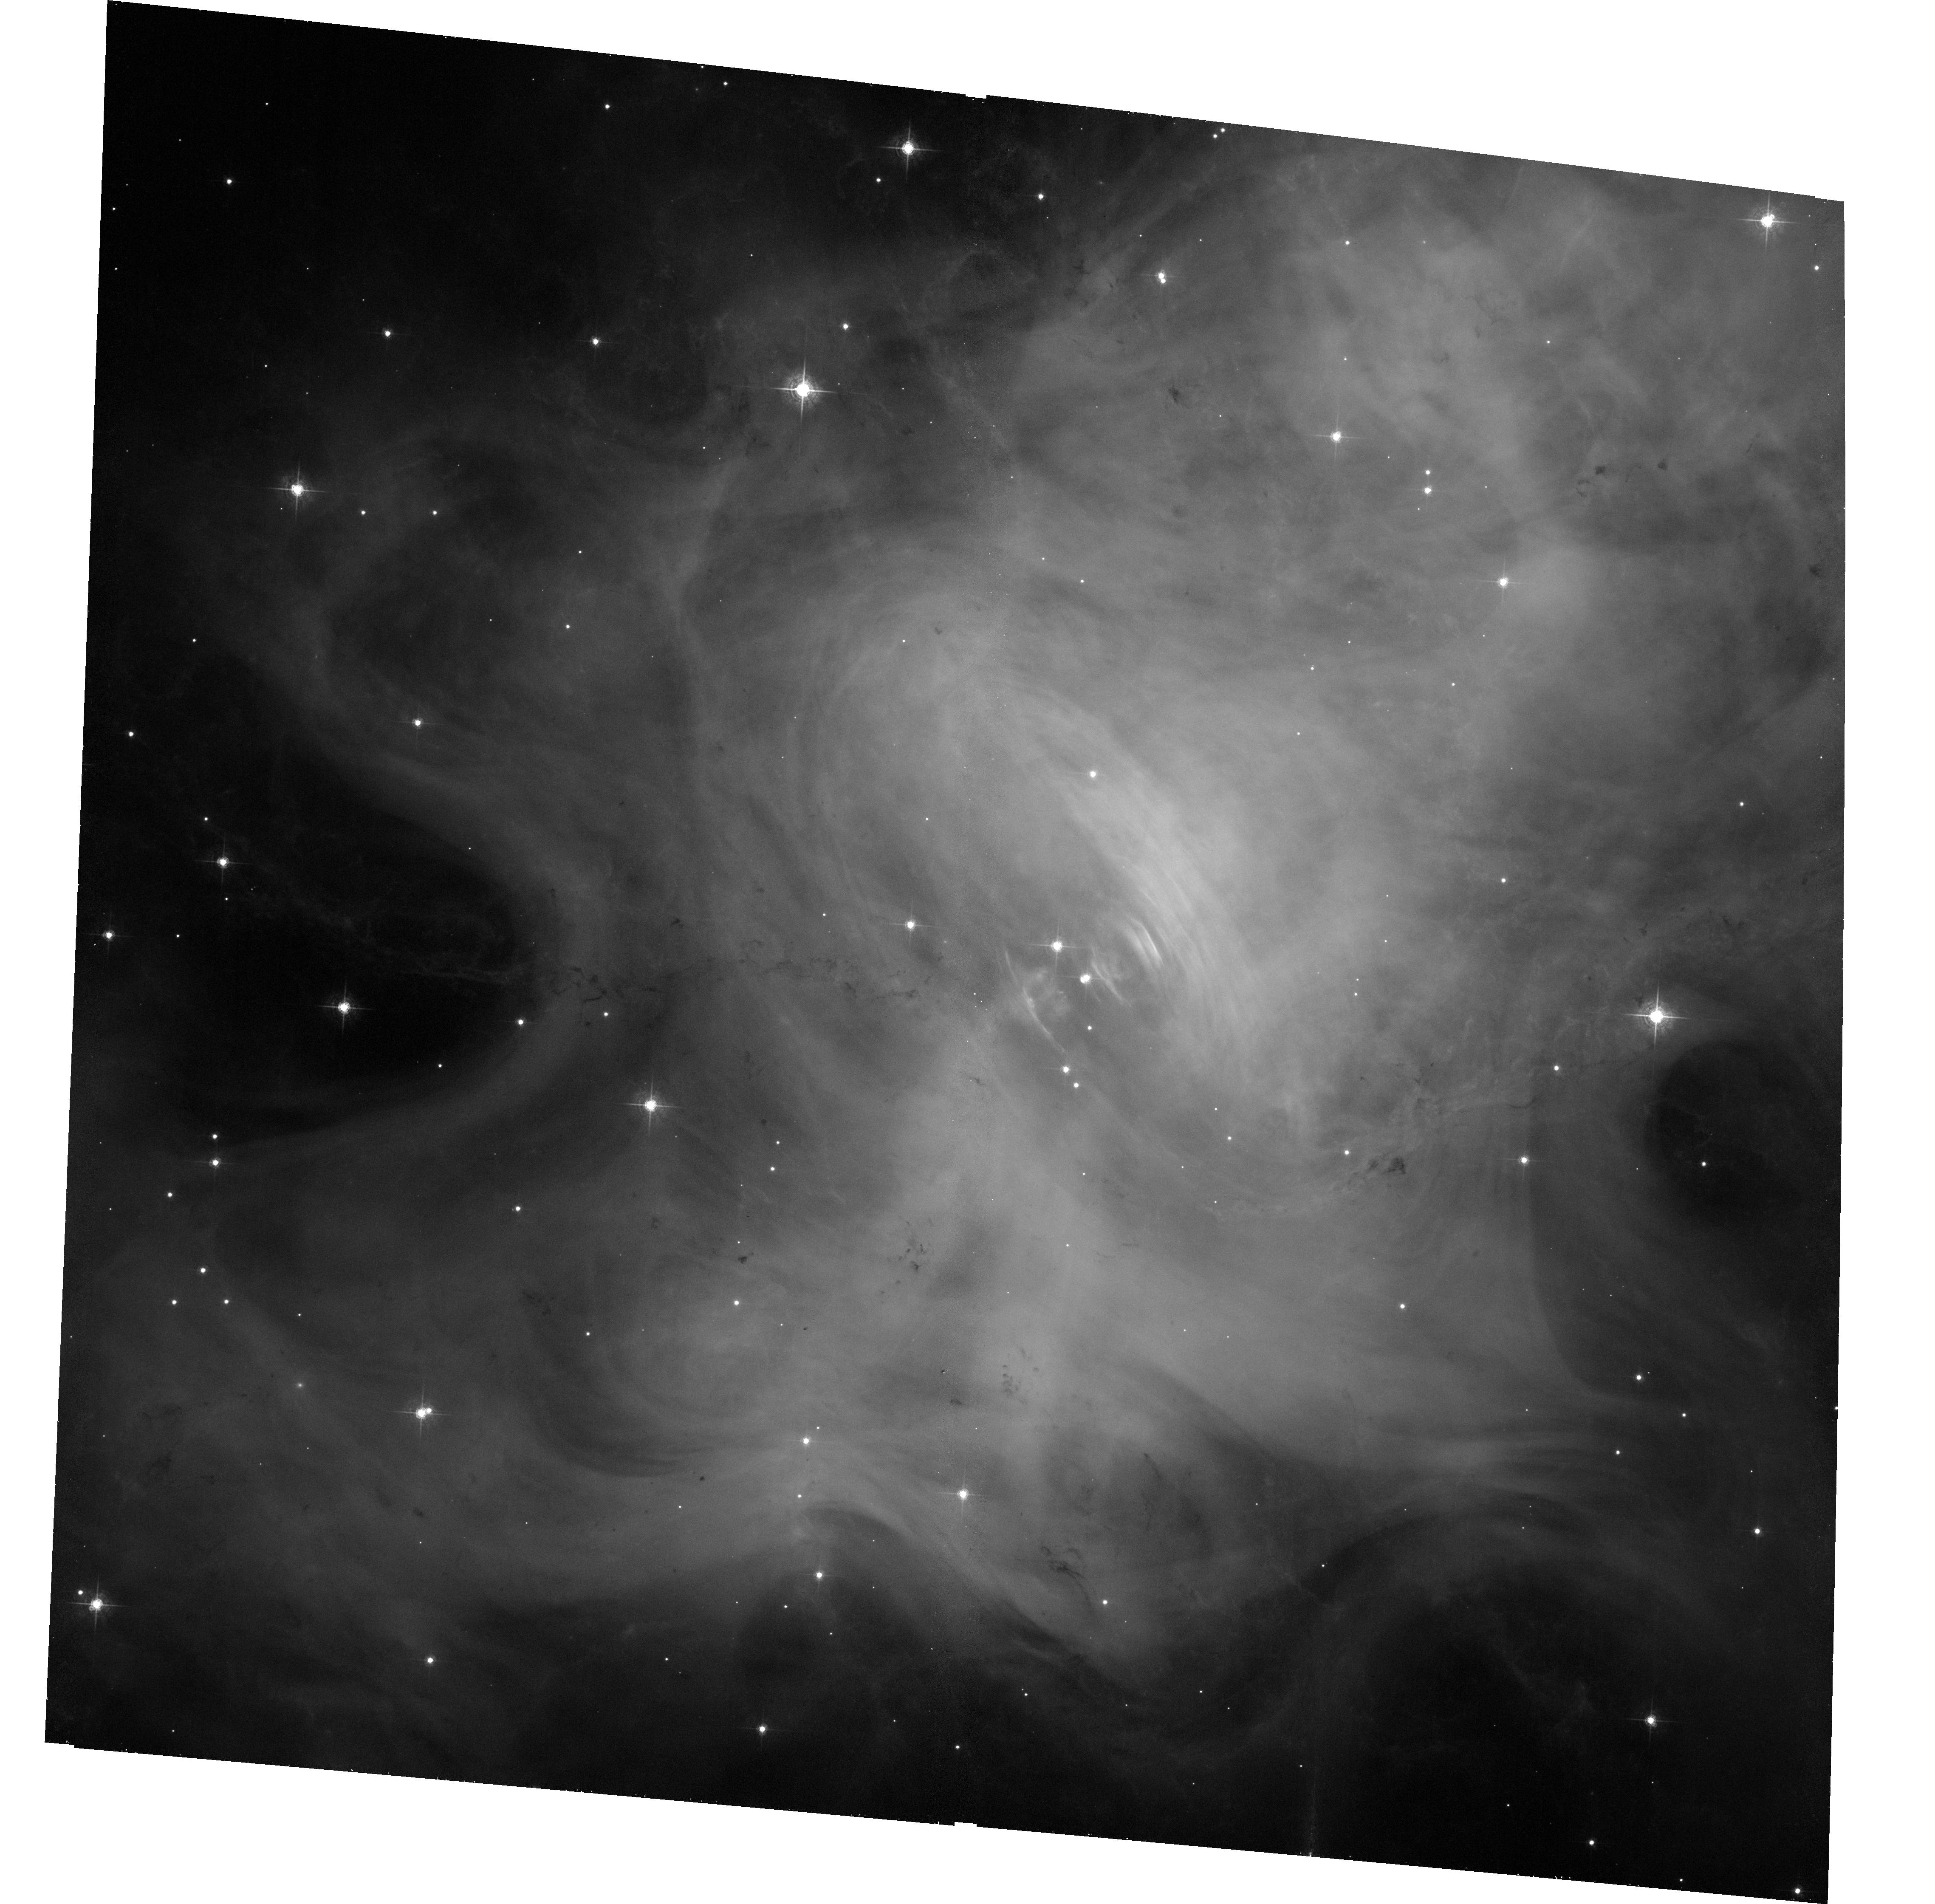
Target: CRAB-NEBULA
Instrument: ACS/WFC
Filter: F550M
Exposure: 33 min
Observation ID: hst_13510_04_acs_wfc_f550m_jcgt04

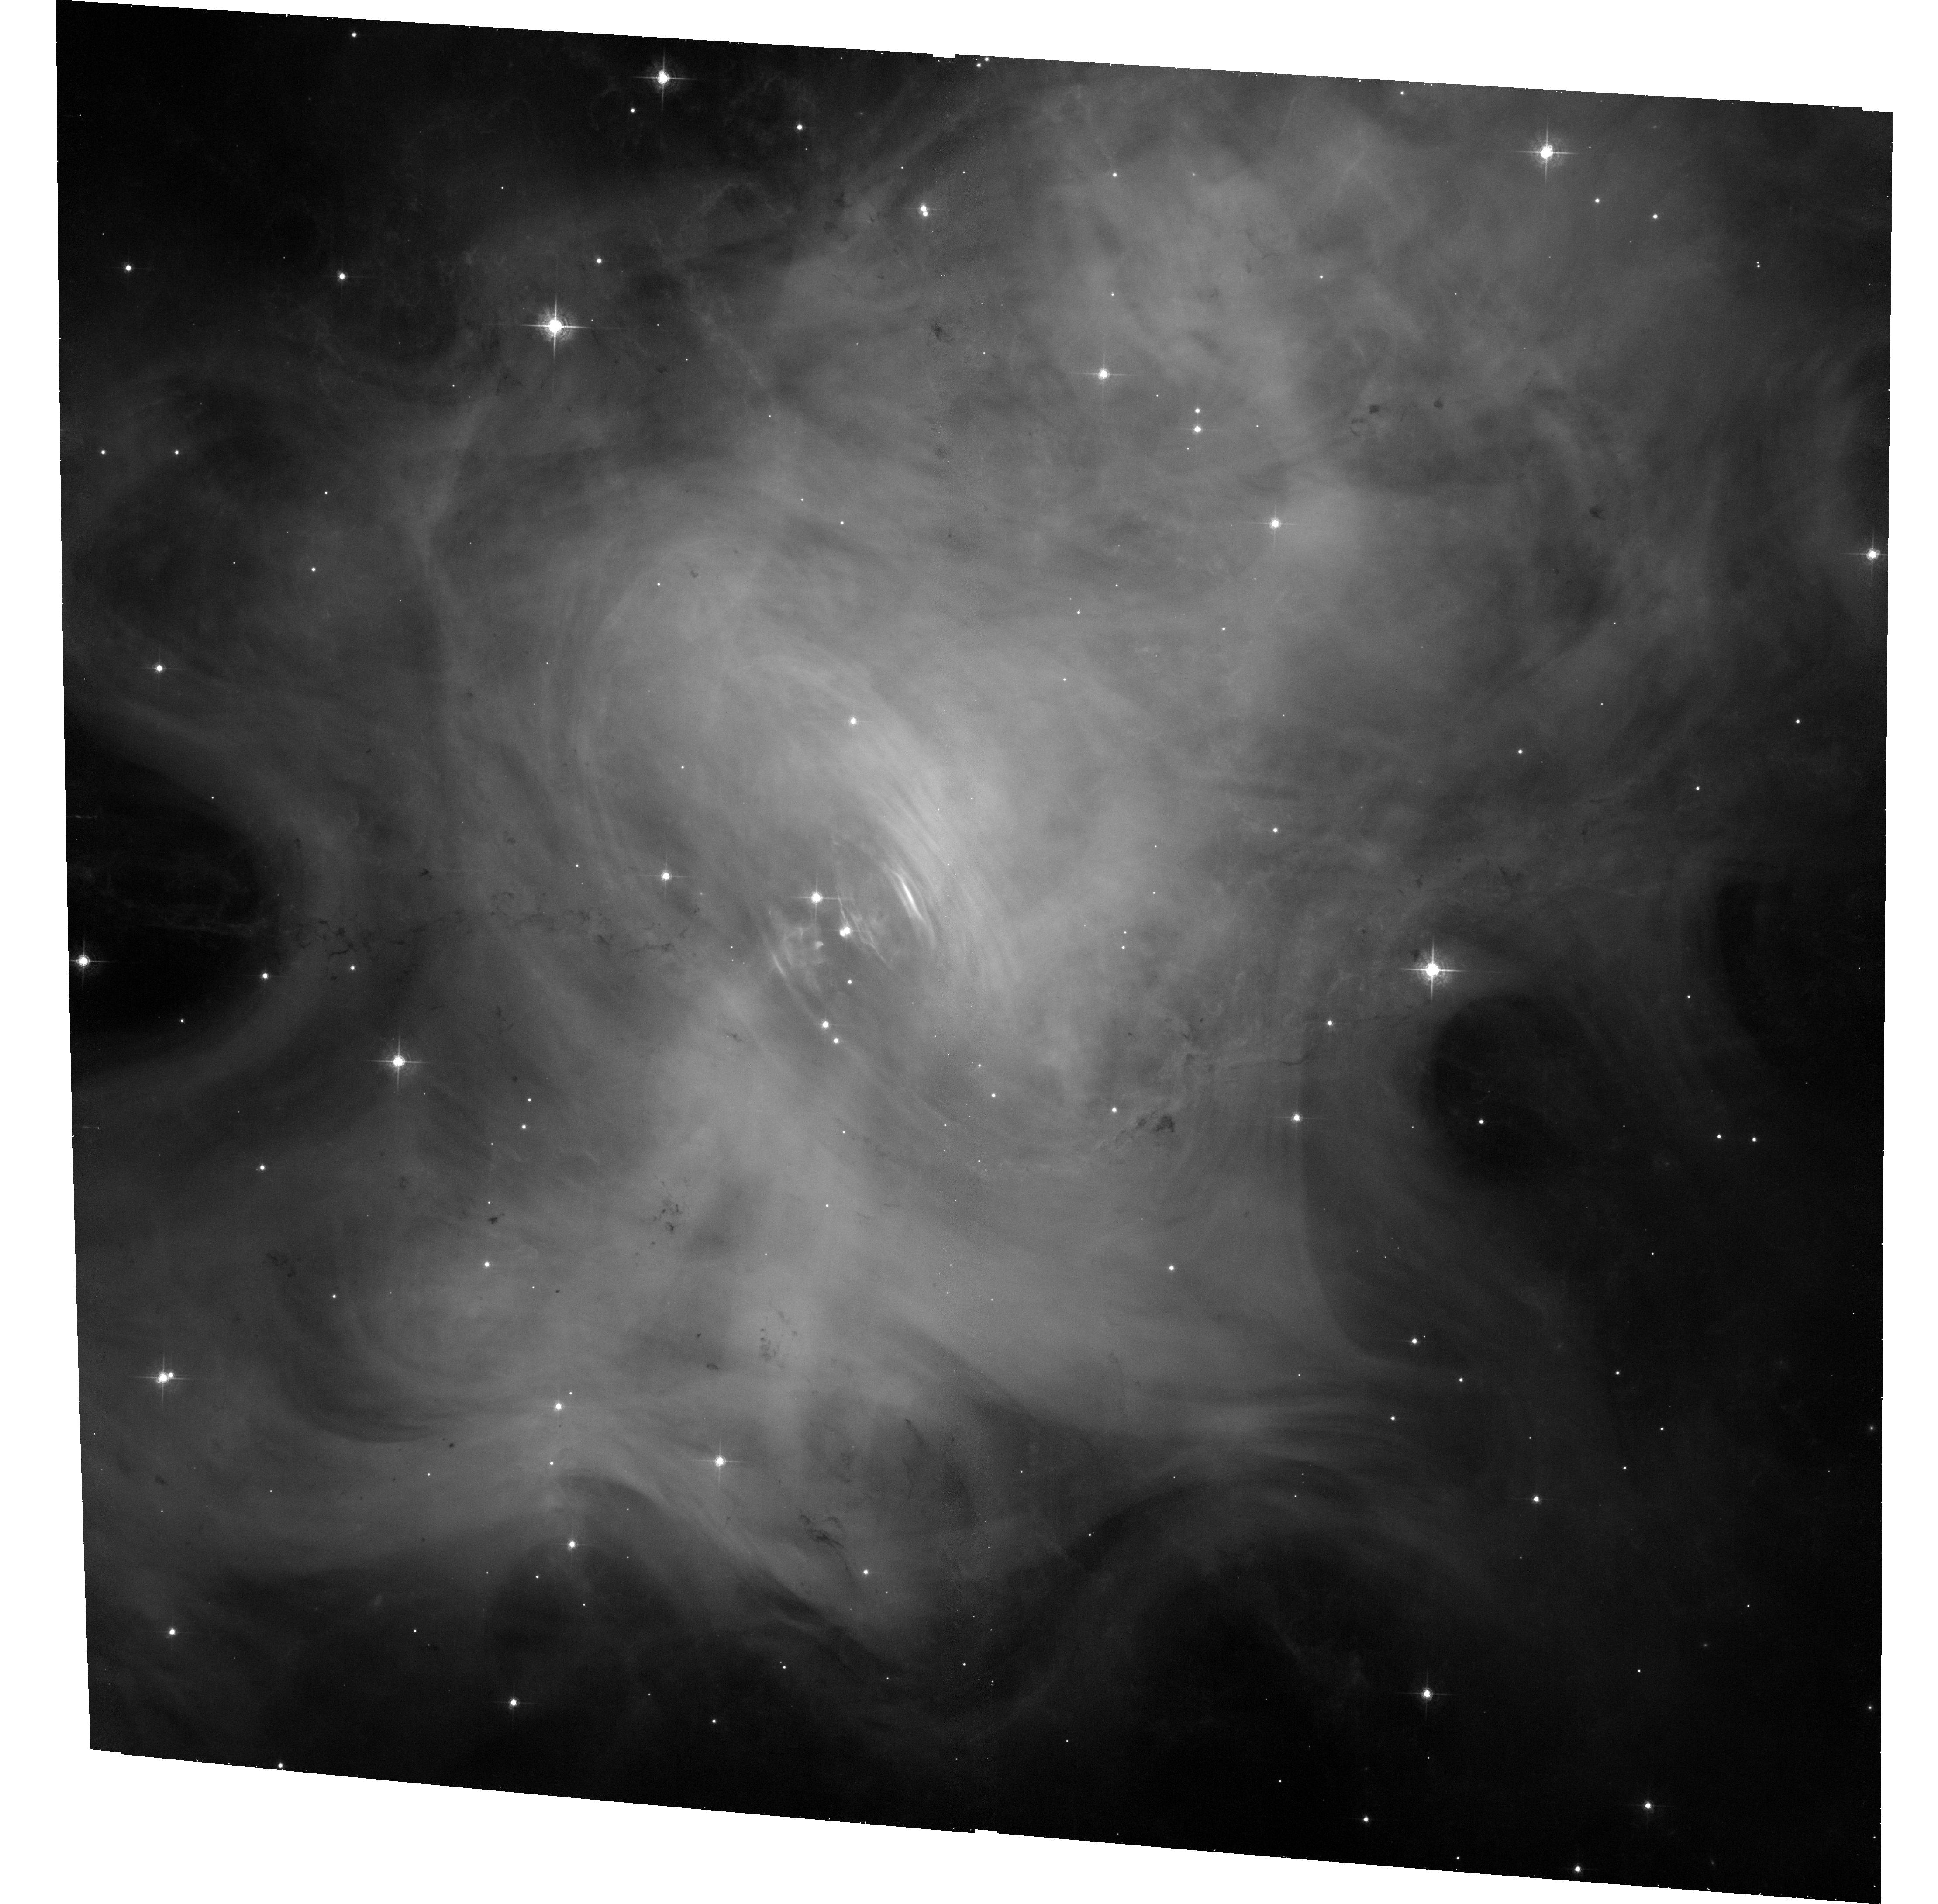
Target: CRAB-NEBULA
Instrument: ACS/WFC
Filter: F550M
Exposure: 33 min
Observation ID: hst_13510_03_acs_wfc_f550m_jcgt03

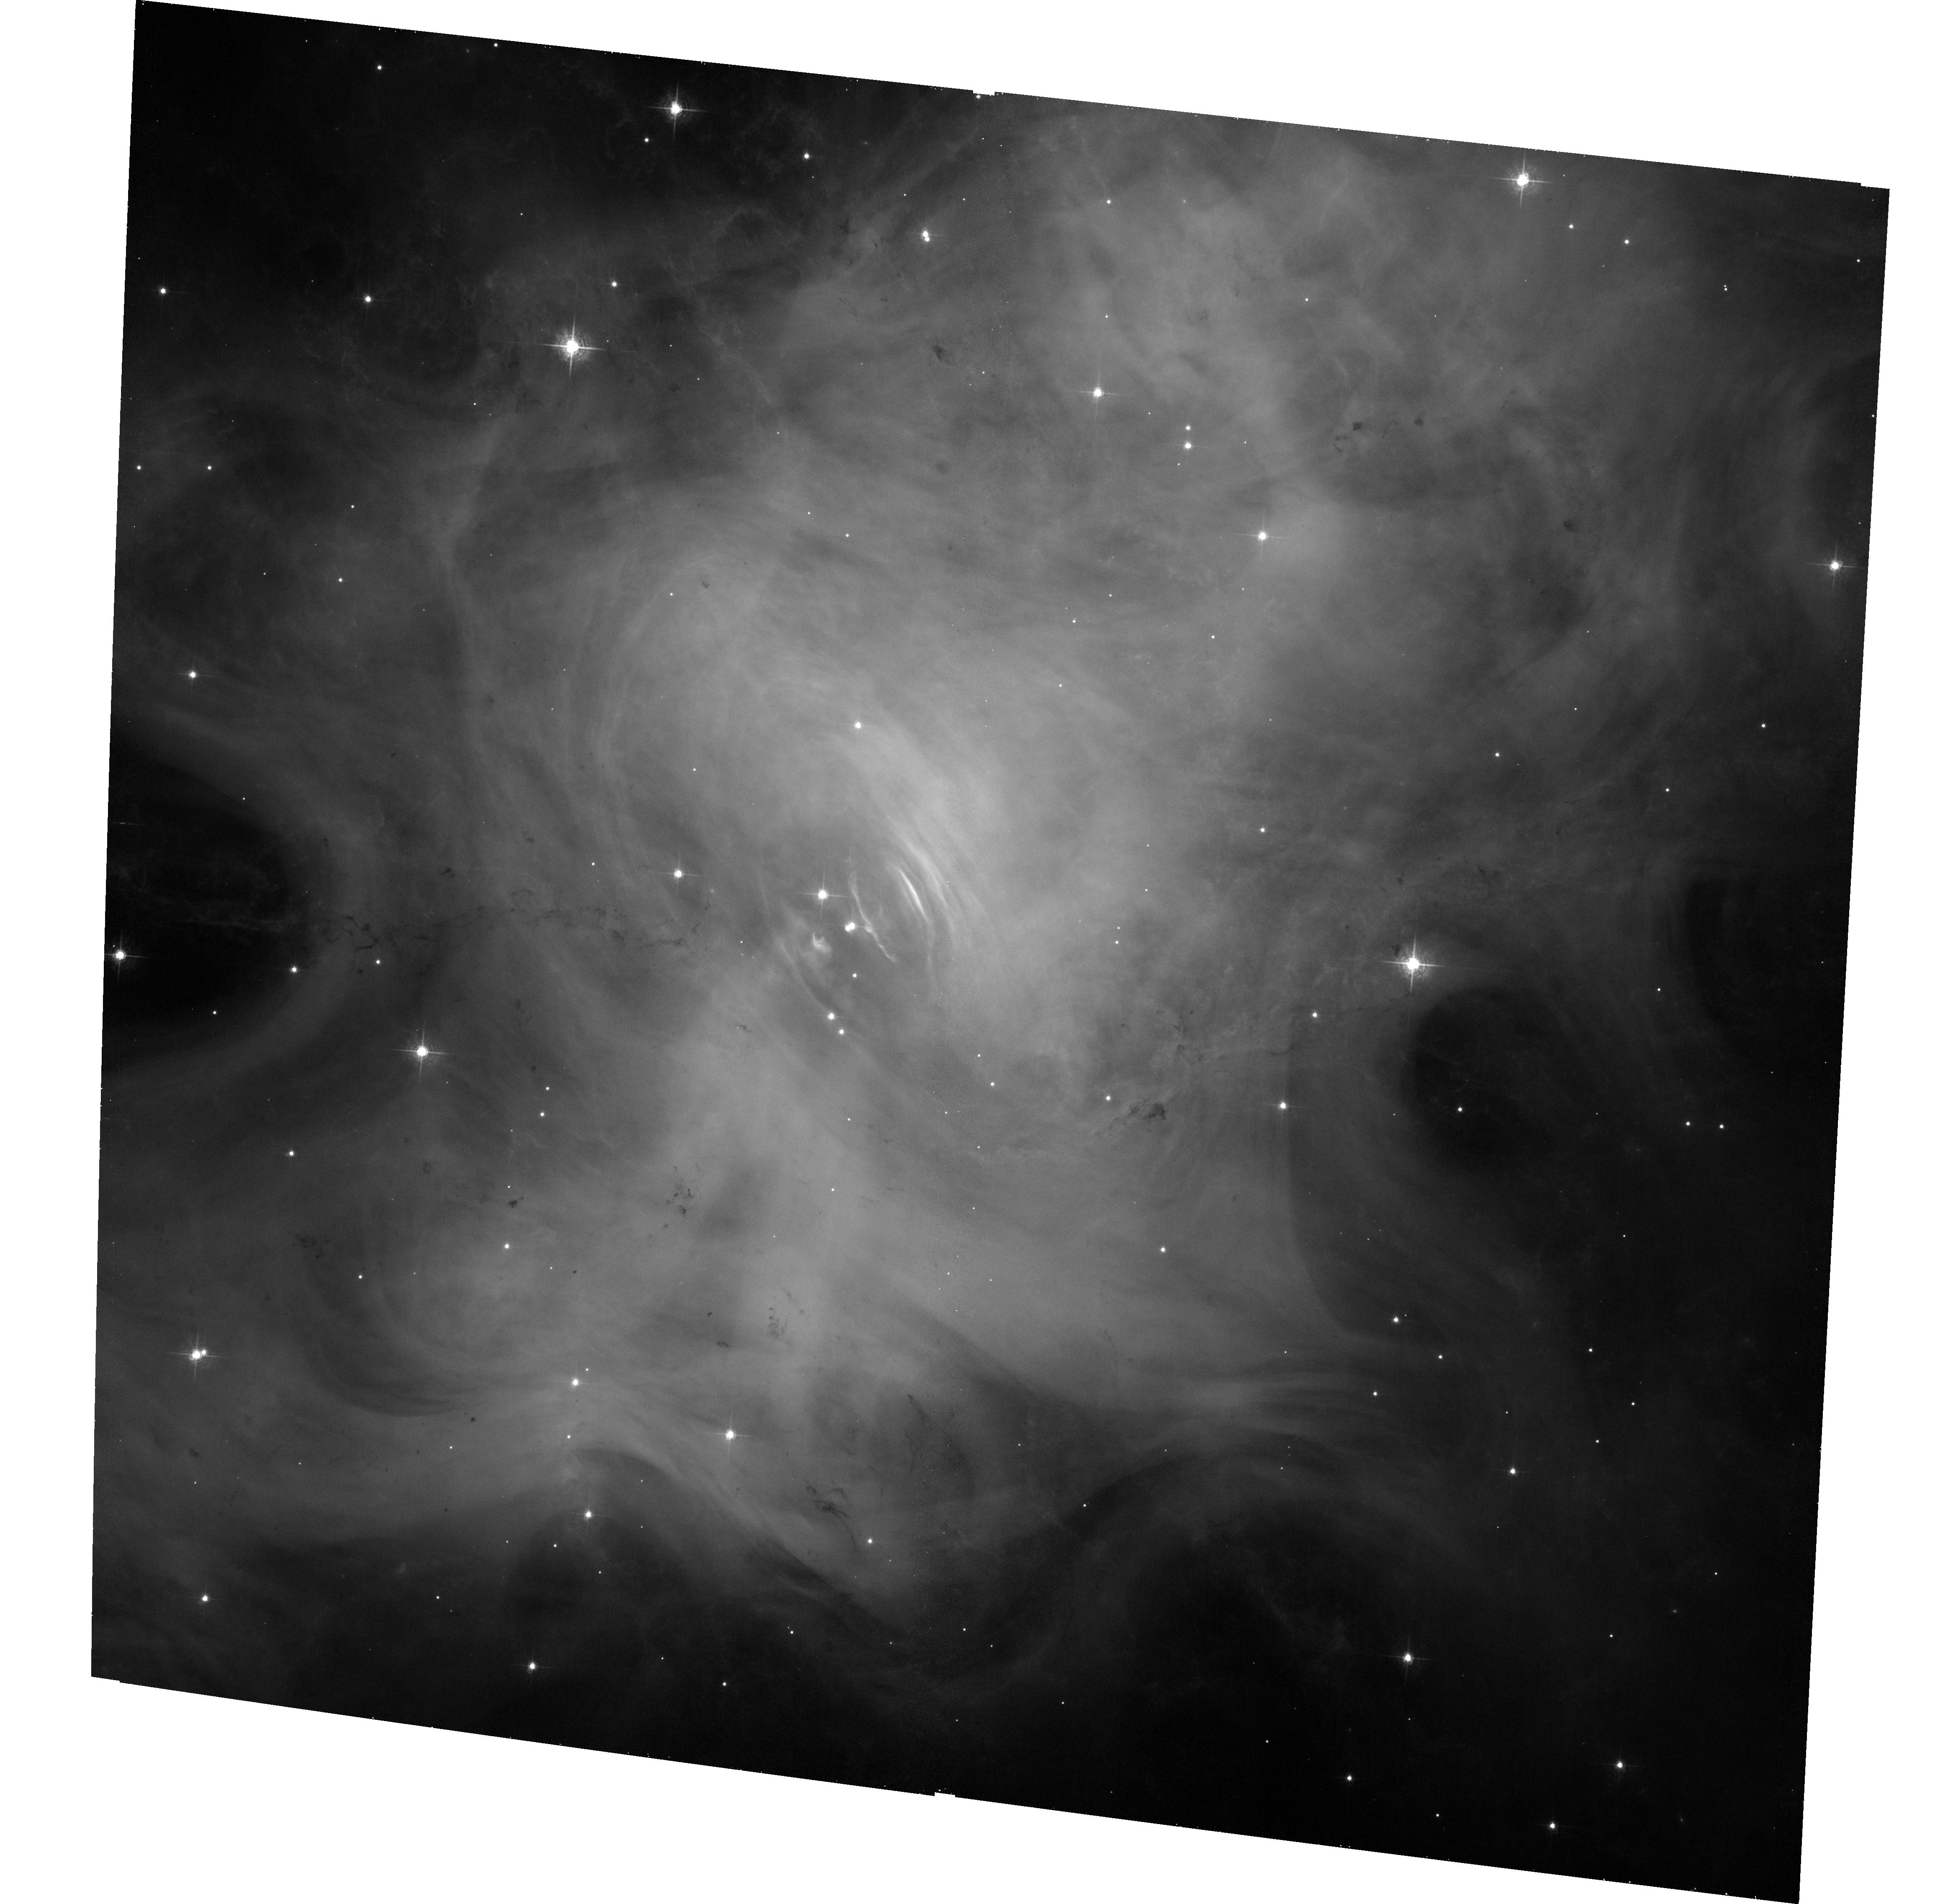
Target: CRAB-NEBULA
Instrument: ACS/WFC
Filter: F550M
Exposure: 33 min
Observation ID: hst_13510_02_acs_wfc_f550m_jcgt02

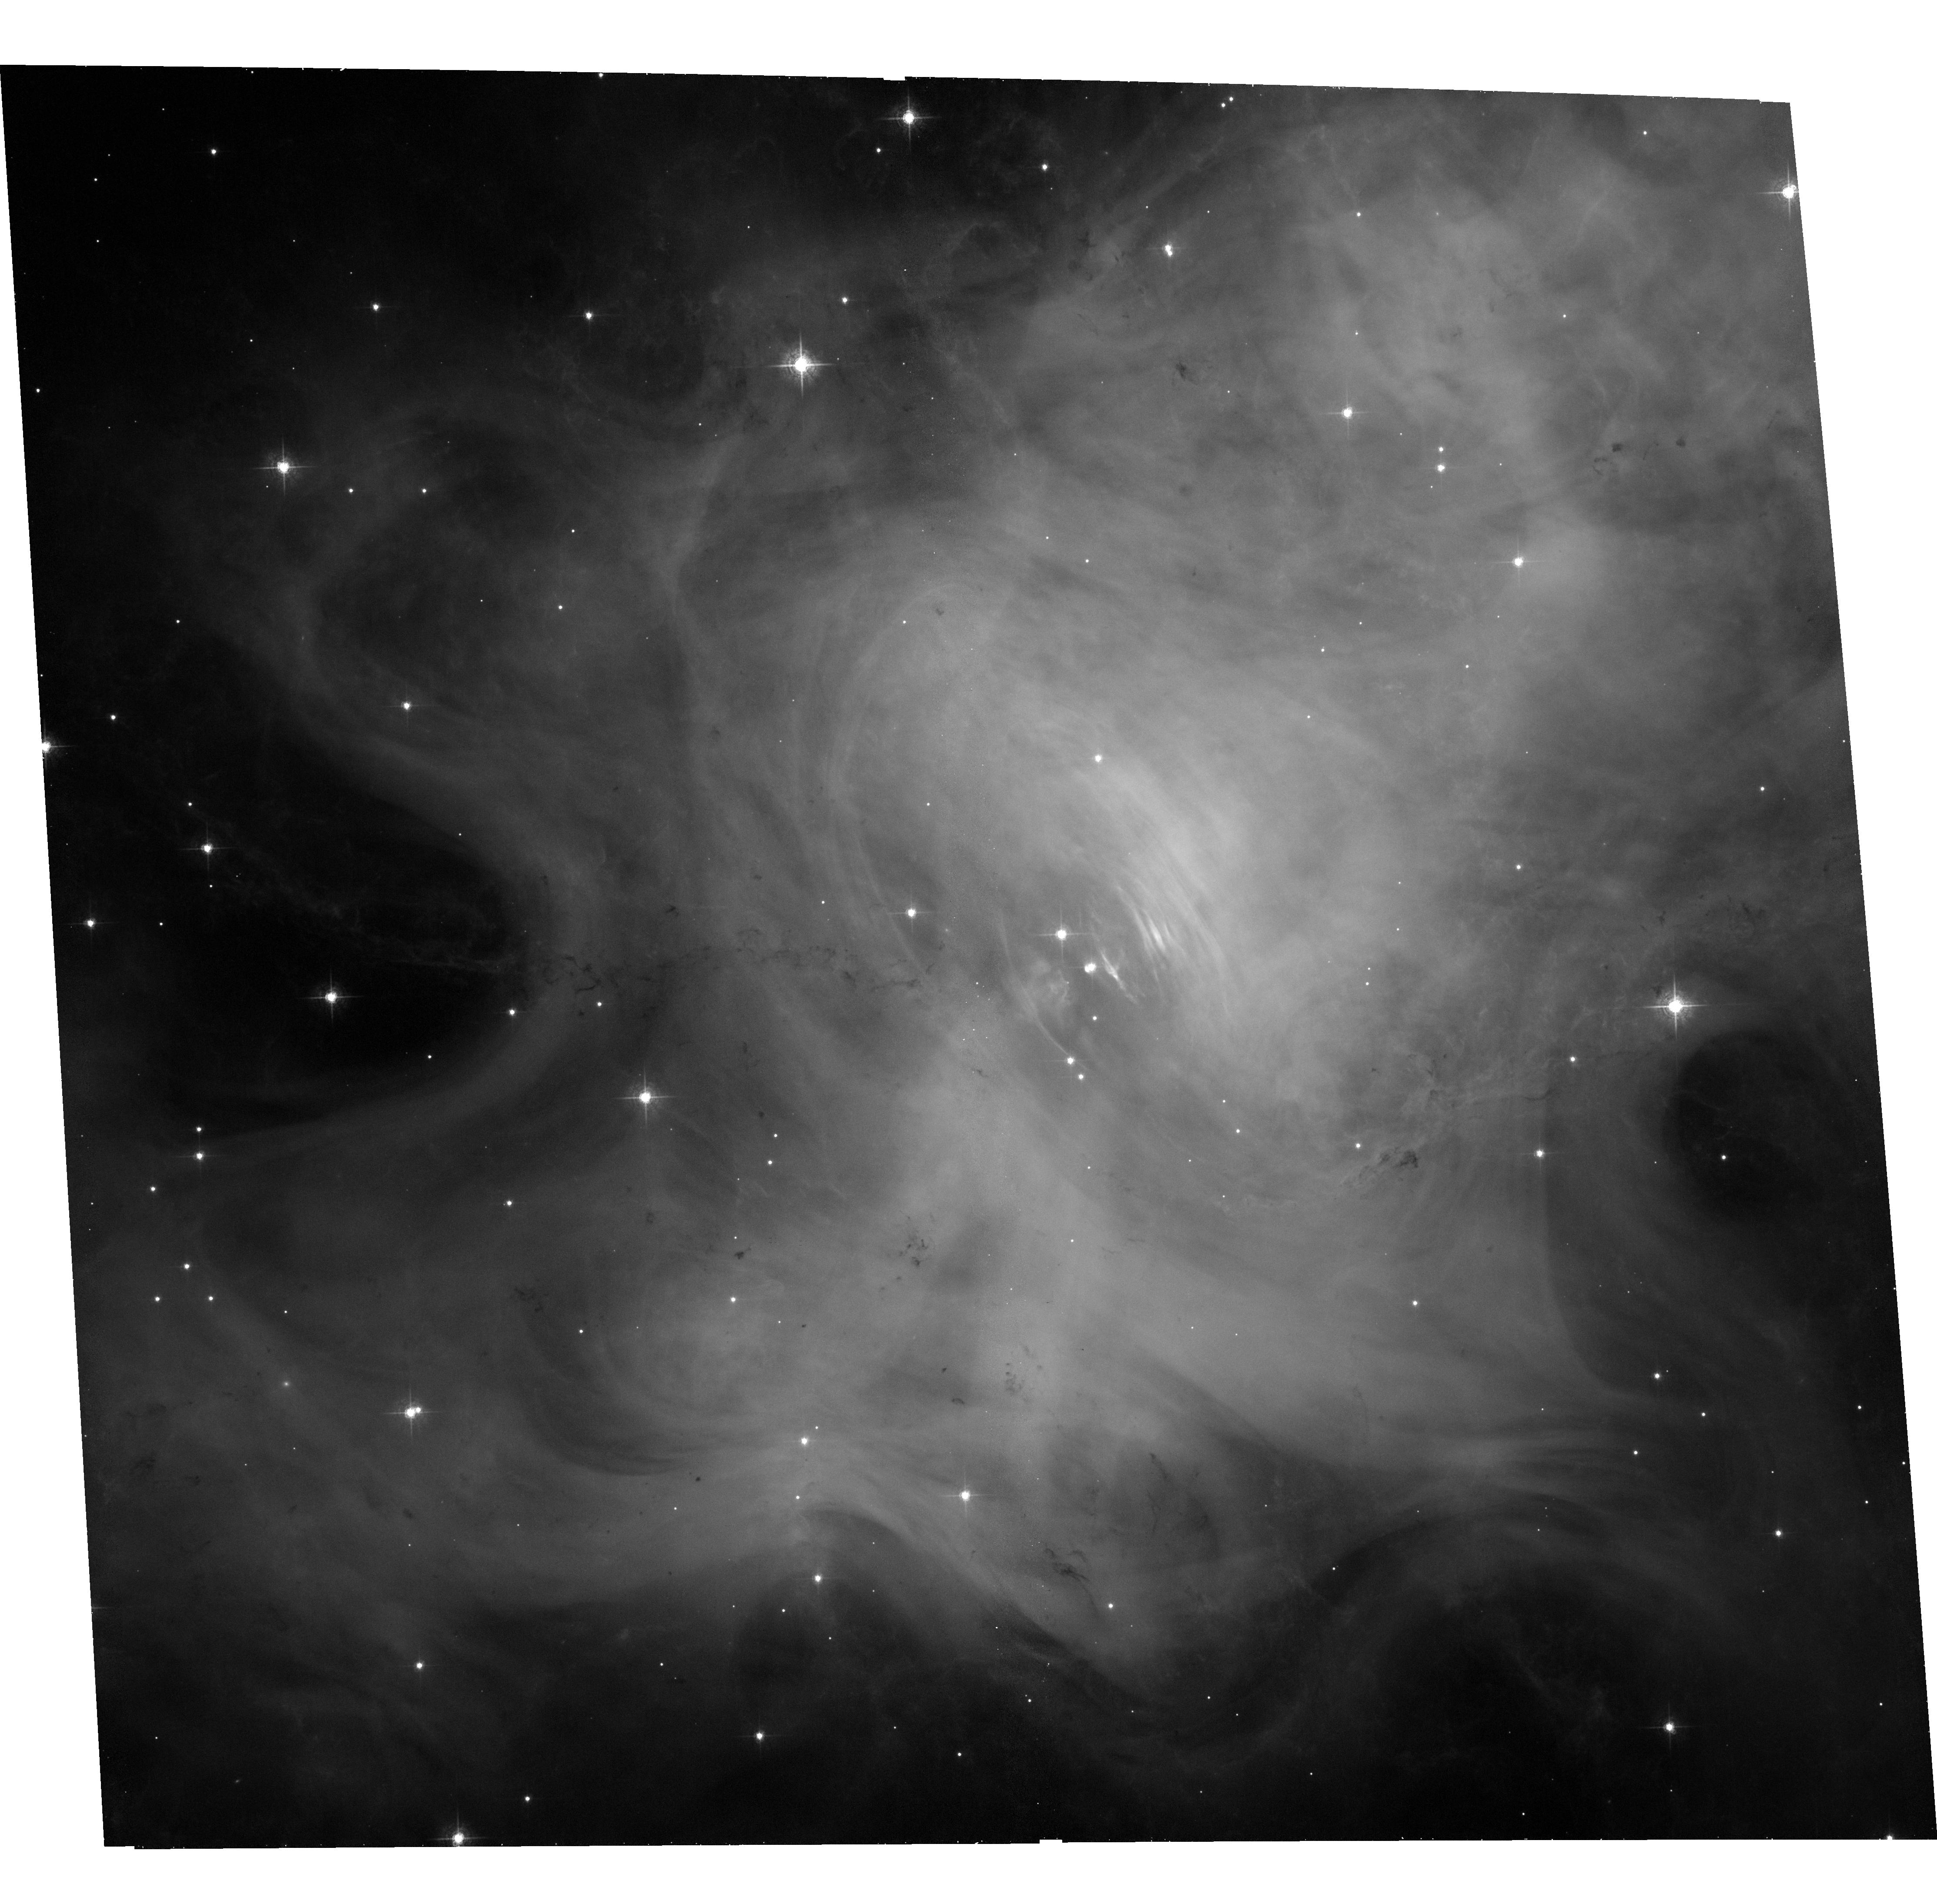
Target: CRAB-NEBULA
Instrument: ACS/WFC
Filter: F550M
Exposure: 33 min
Observation ID: hst_13510_01_acs_wfc_f550m_jcgt01

Joint Chandra and HST Monitoring and Studies of the Crab Nebula (PI: Weisskopf, Martin C.)

The scientific purpose of this proposal is three-fold: (1) Continue to quantify and correlate the Crab s X-ray and optical, temporal and spatial variations, developing a legacy database for high-spatial-resolution studies of this astrophysical archetype; (2) identify and explore phenomena responsible for the recently discovered fact that the Crab is not a standard candle in hard X-rays; and (3) establish X-ray and optical baselines, to aid in determining the location and physics of the Crab s gamma-ray flares.